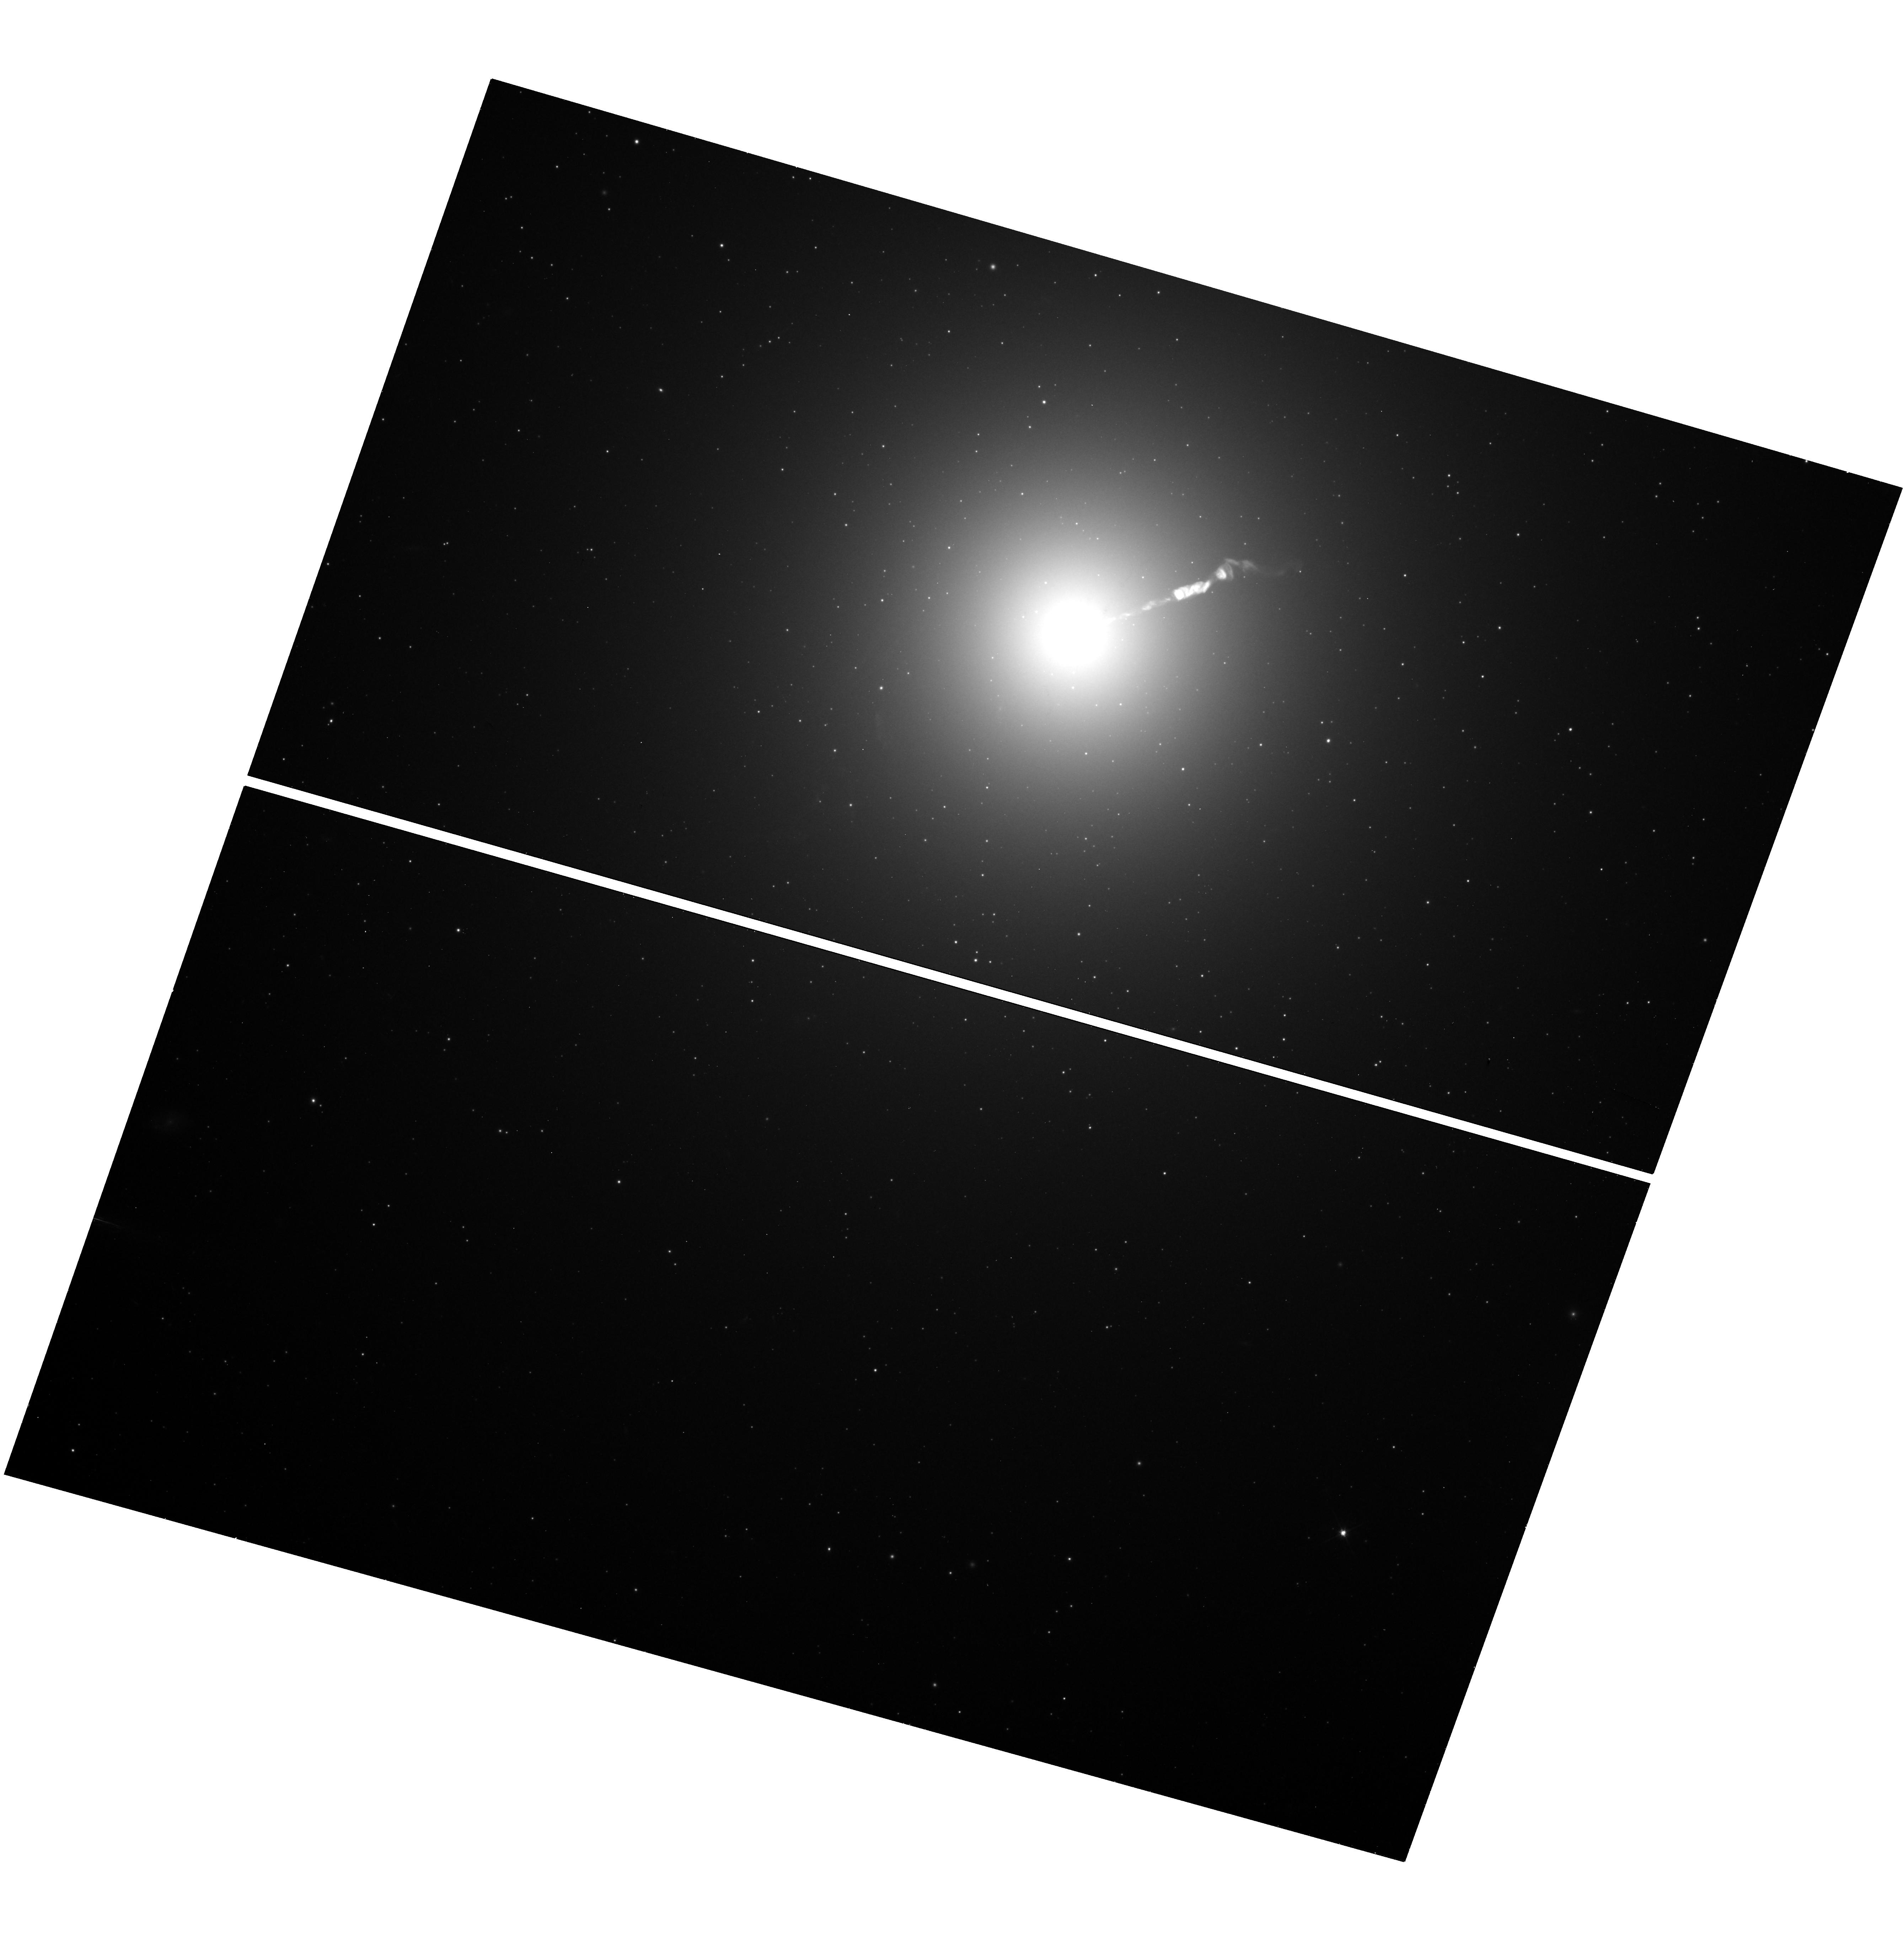
Target: M-87
Instrument: WFC3/UVIS
Filter: F606W
Exposure: 18 min
Observation ID: hst_17902_02_wfc3_uvis_f606w_ifjp02

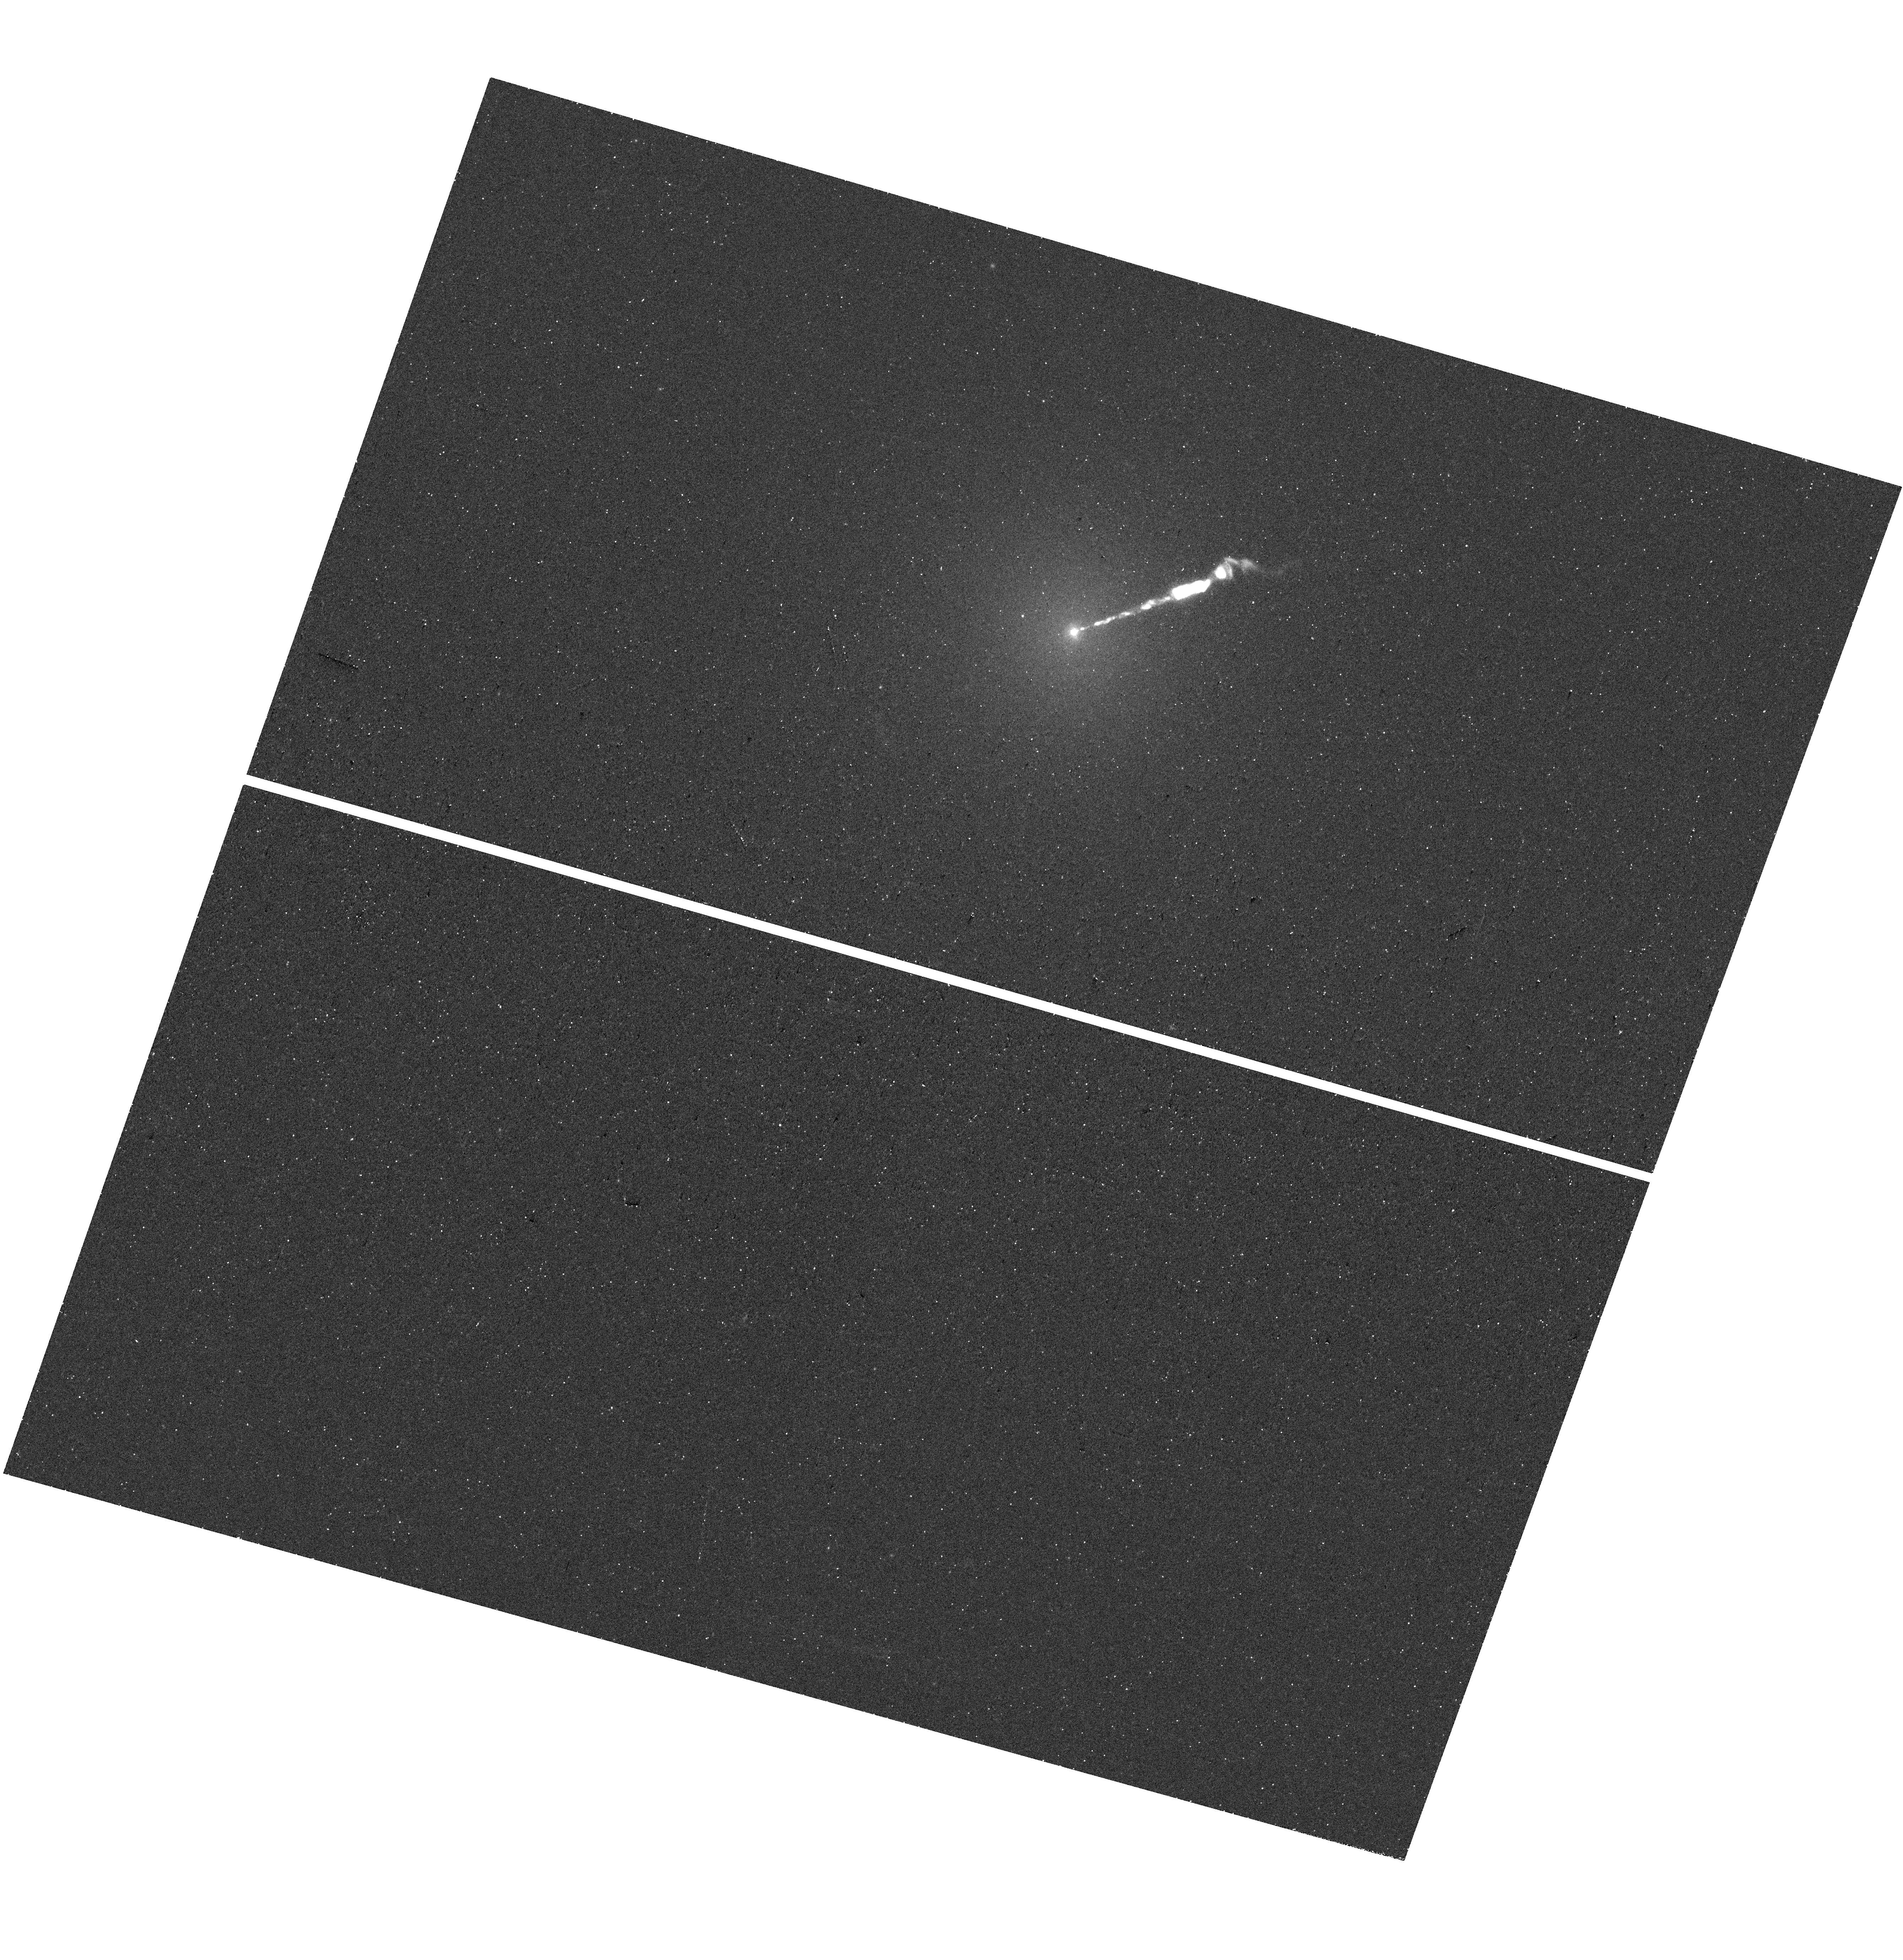
Target: M-87
Instrument: WFC3/UVIS
Filter: F275W
Exposure: 23 min
Observation ID: hst_17902_02_wfc3_uvis_f275w_ifjp02

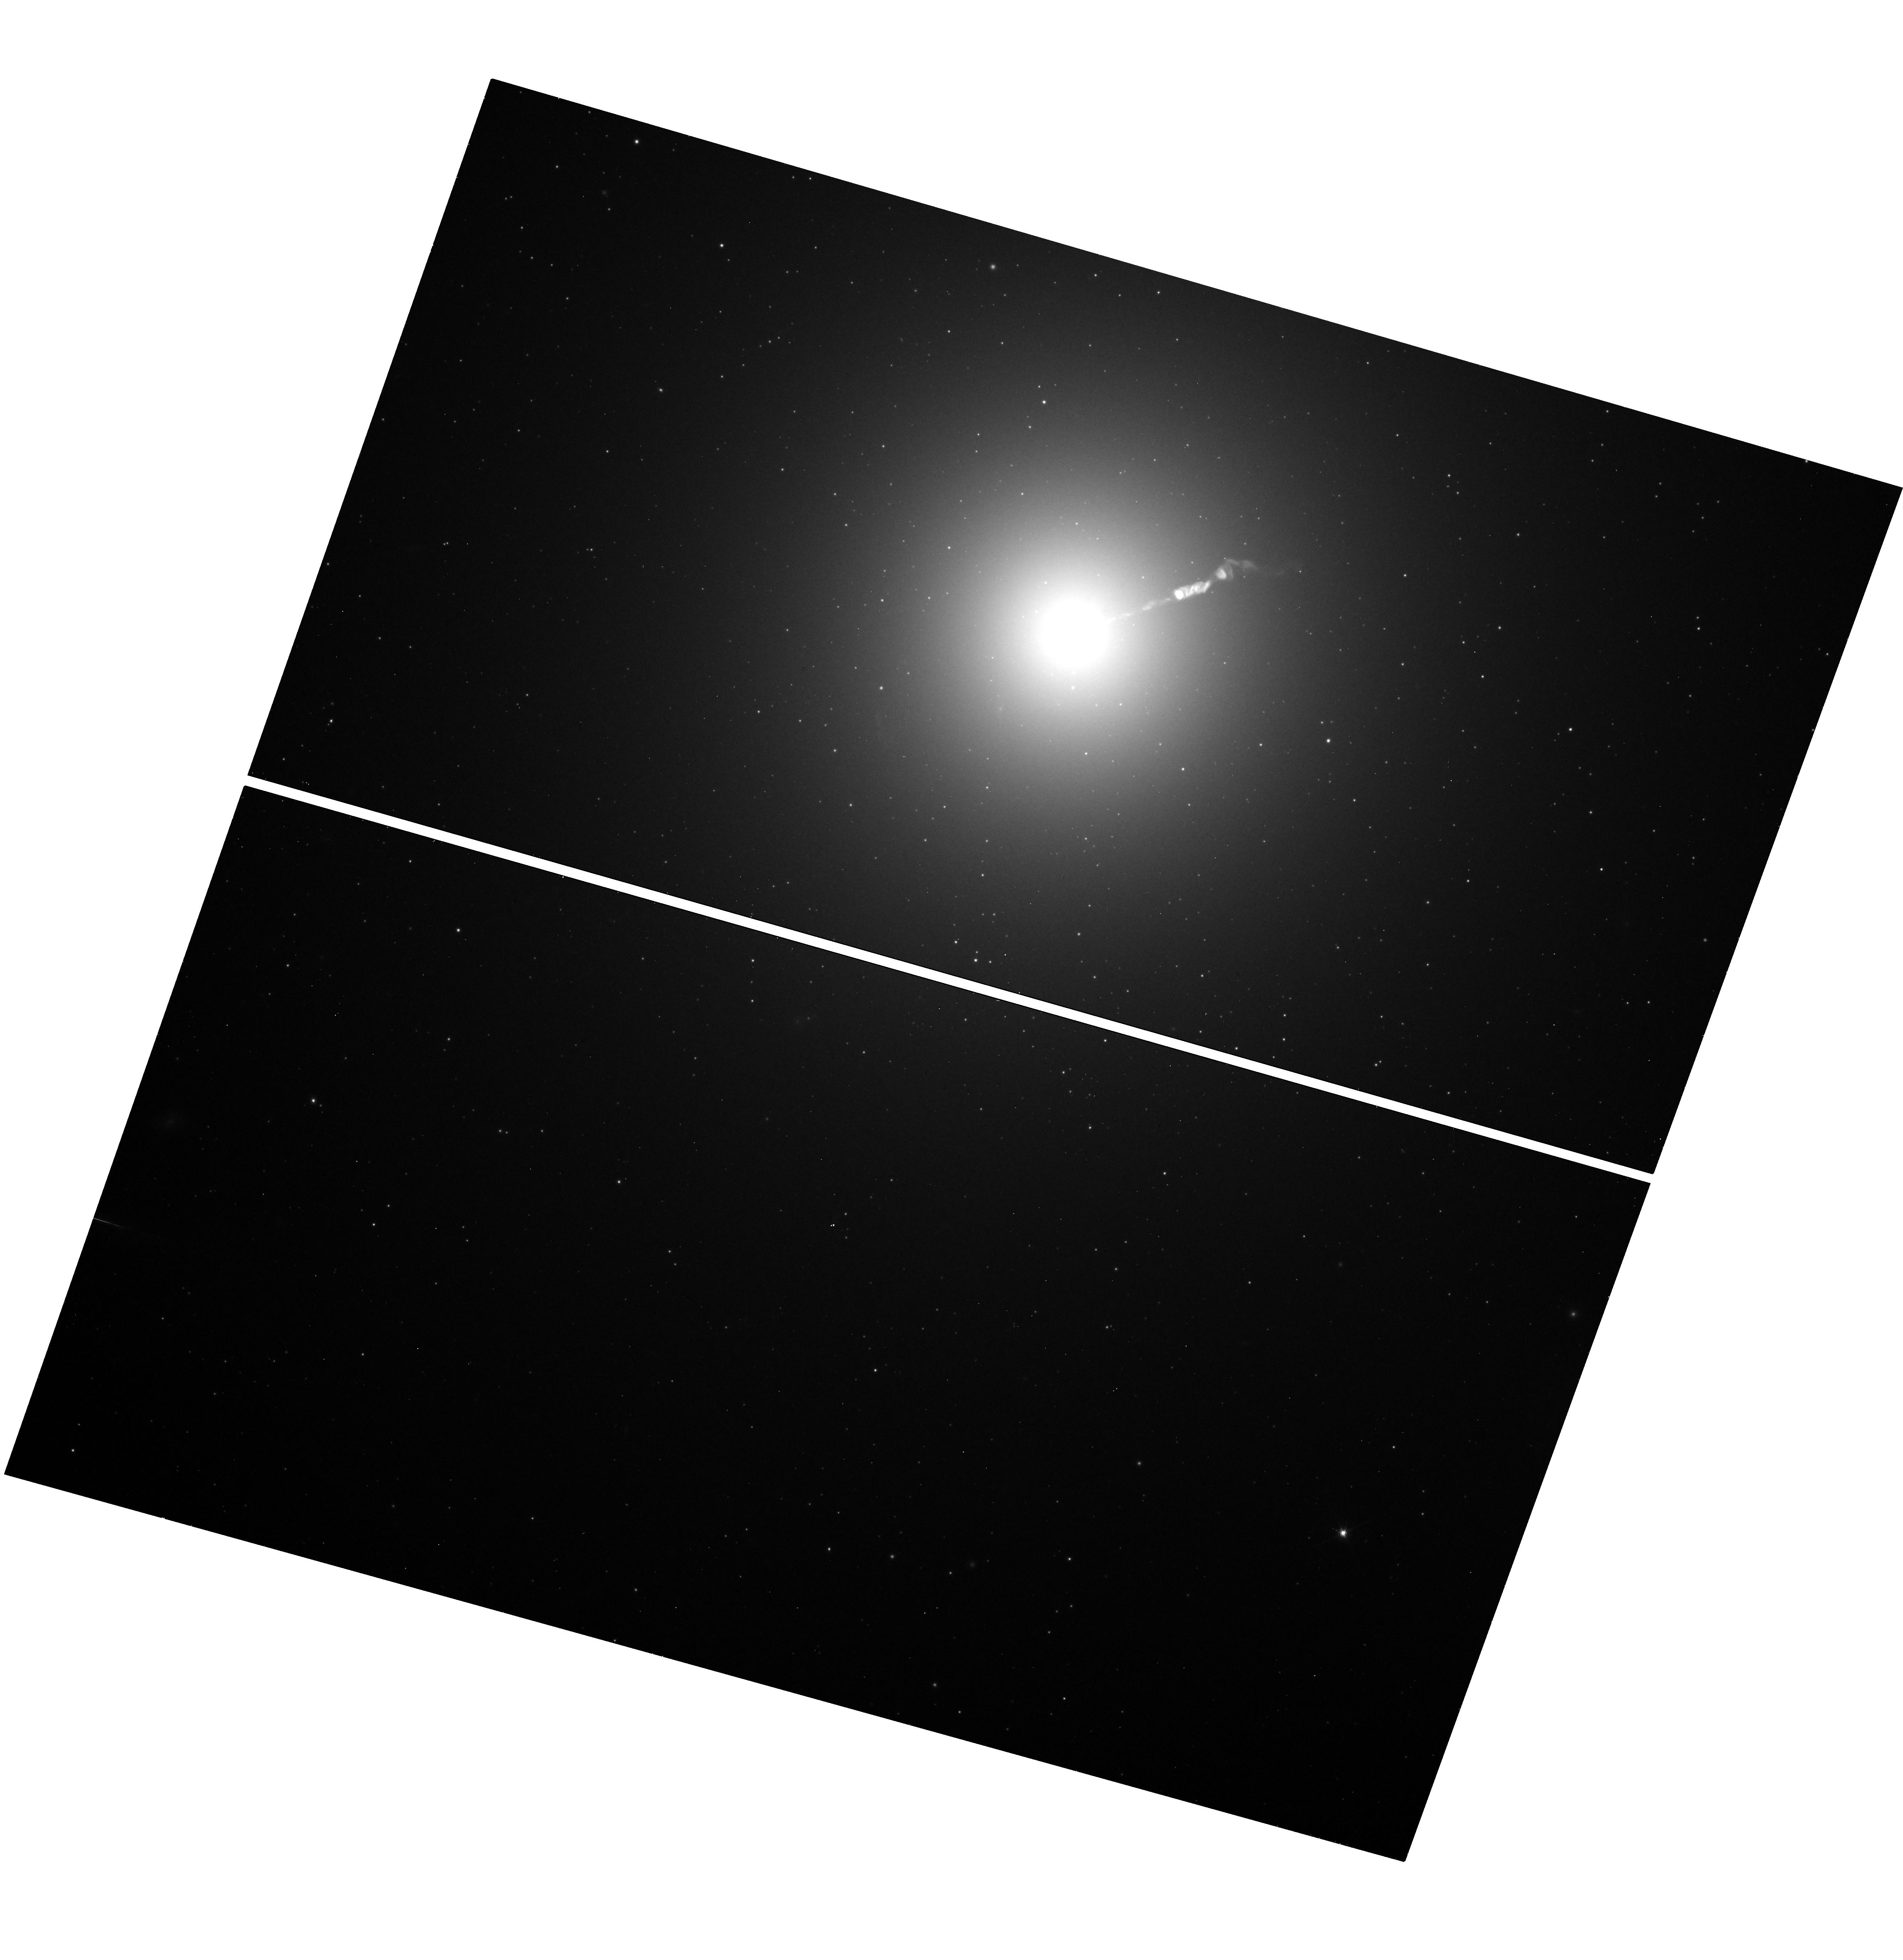
Target: M-87
Instrument: WFC3/UVIS
Filter: F814W
Exposure: 13 min
Observation ID: hst_17902_02_wfc3_uvis_f814w_ifjp02

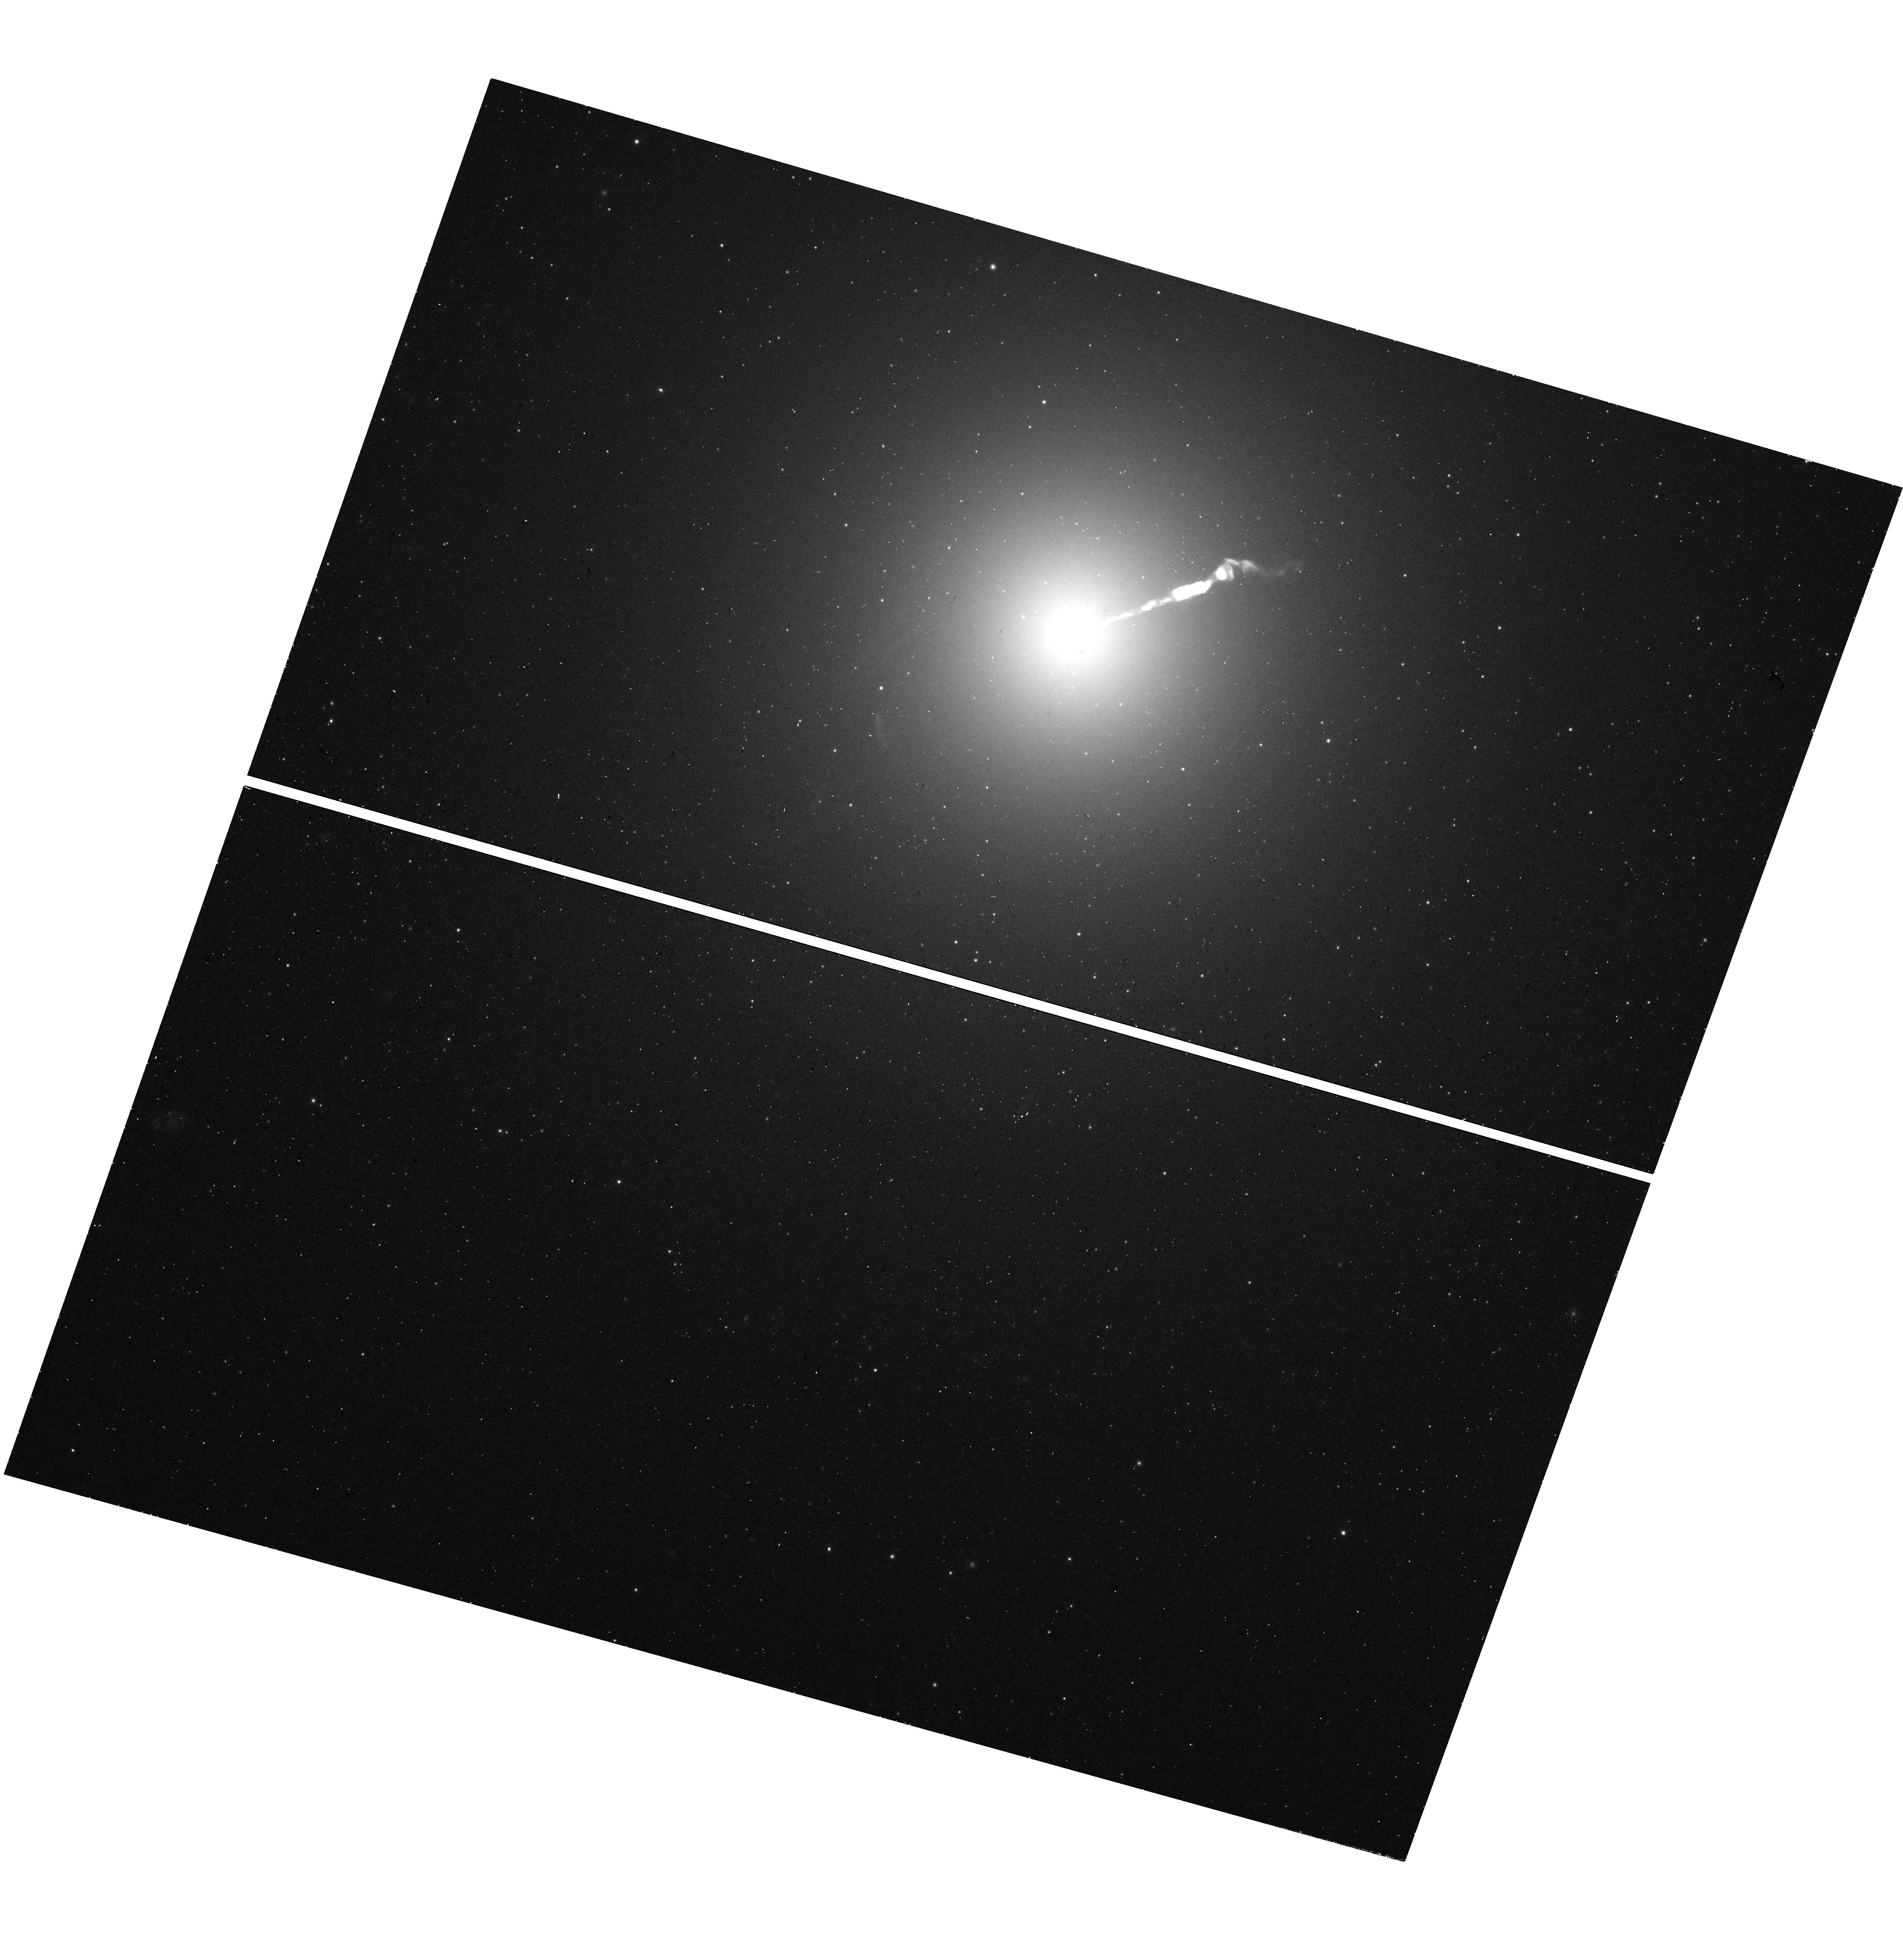
Target: M-87
Instrument: WFC3/UVIS
Filter: F390W
Exposure: 18 min
Observation ID: hst_17902_02_wfc3_uvis_f390w_ifjp02

The Variable Optical-X-ray SED of M87 (PI: Neilsen, Joseph)

On behalf of the EHT's Multiwavelength (MWL) Working Group, we propose a joint campaign on M87* coordinated in part with EHT: 50 ks XMM-Newton, 4 orbits Hubble, & 50 ks NuSTAR. These observations will improve constraints on (1) the SED of M87* and its particle acceleration processes, as well as (2) the variability of the famous jet across the electromagnetic spectrum.